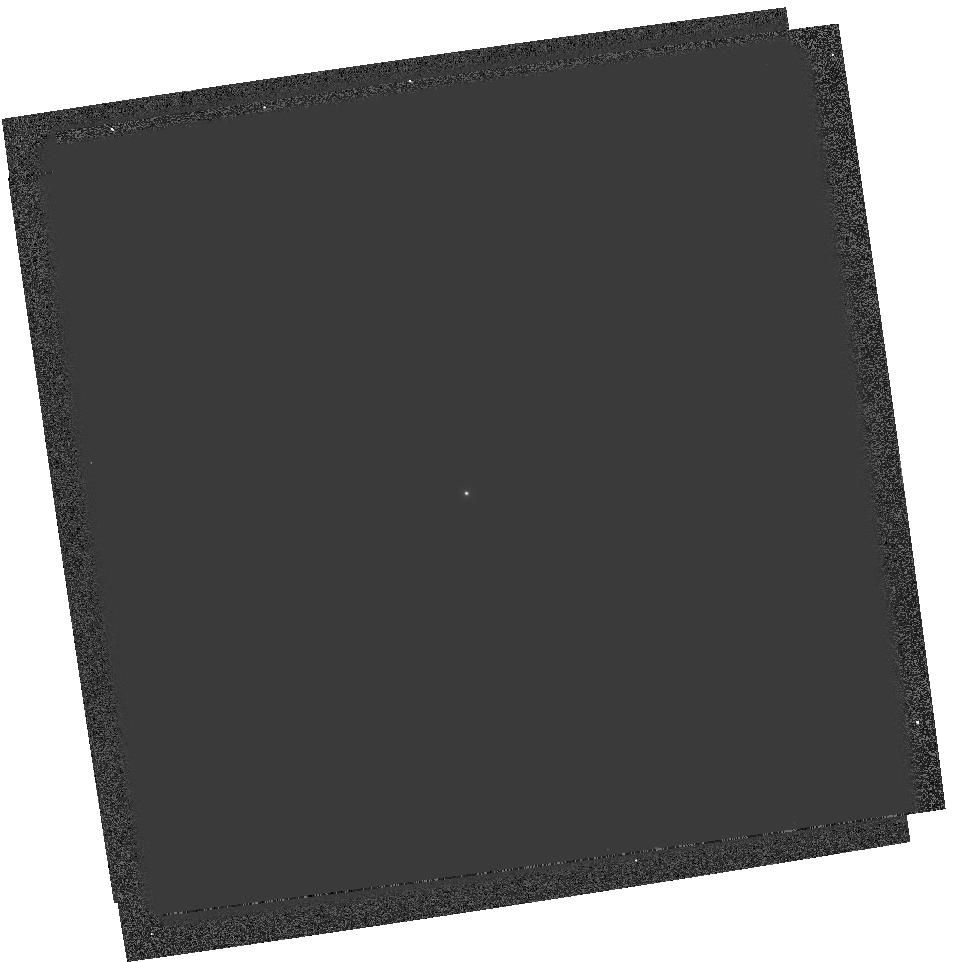
Target: GRW+70D5824. Instrument: WFPC2/PC. Filter: F170W. Exposure: 3 min. Observation ID: hst_6186_02_wfpc2_pc_f170w_u2tx02

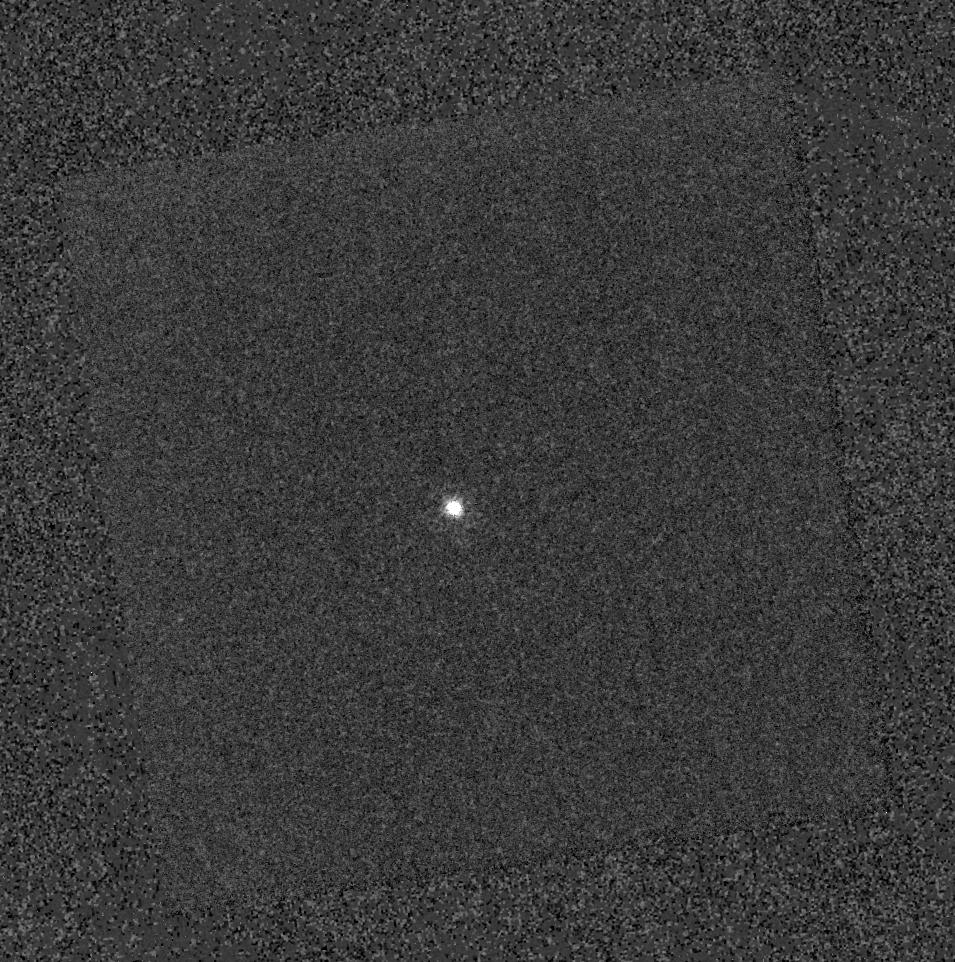
Target: GRW+70D5824. Instrument: WFPC2/PC. Filter: F375N. Exposure: 11 min. Observation ID: hst_6186_02_wfpc2_pc_f375n_u2tx02

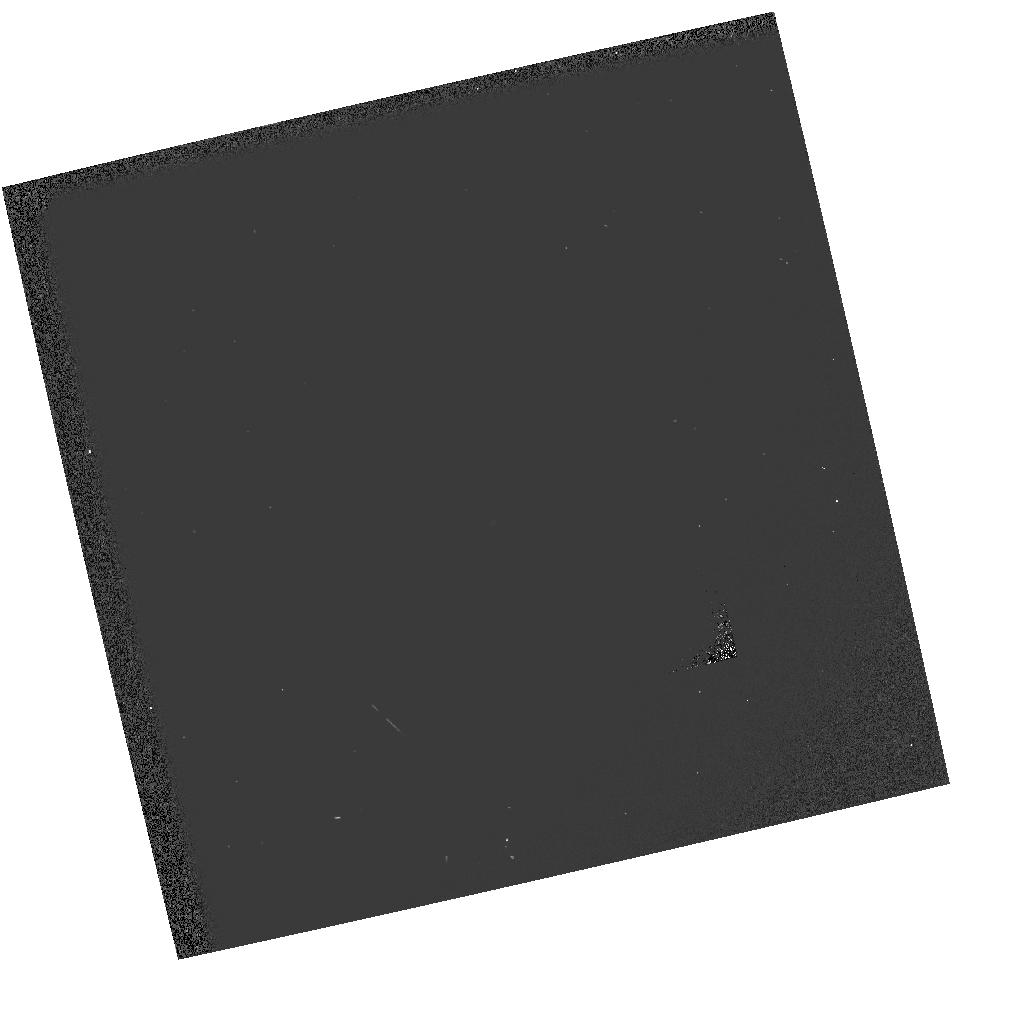
Target: GRW+70D5824. Instrument: WFPC2/PC. Filter: F130LP-F160BW. Exposure: 1 min. Observation ID: hst_6186_01_wfpc2_pc_f130lp-f160bw_u2tx01

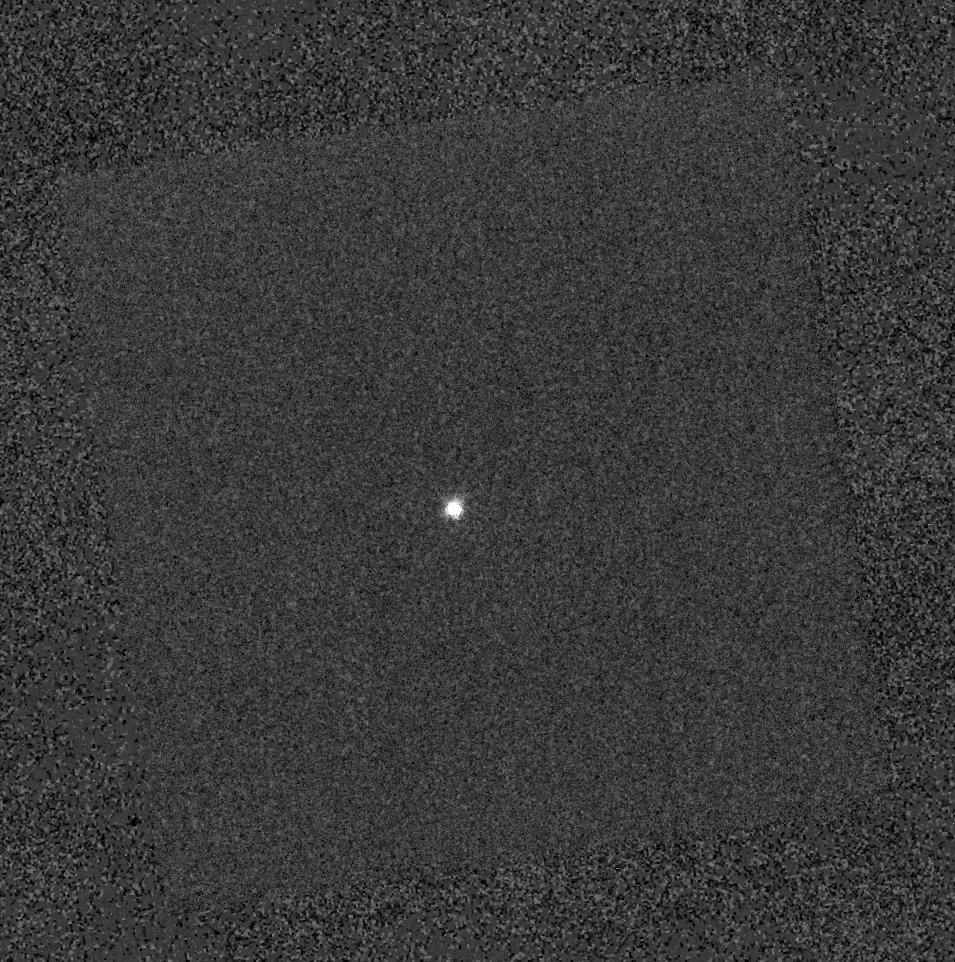
Target: GRW+70D5824. Instrument: WFPC2/PC. Filter: F390N. Exposure: 3 min. Observation ID: hst_6186_02_wfpc2_pc_f390n_u2tx02

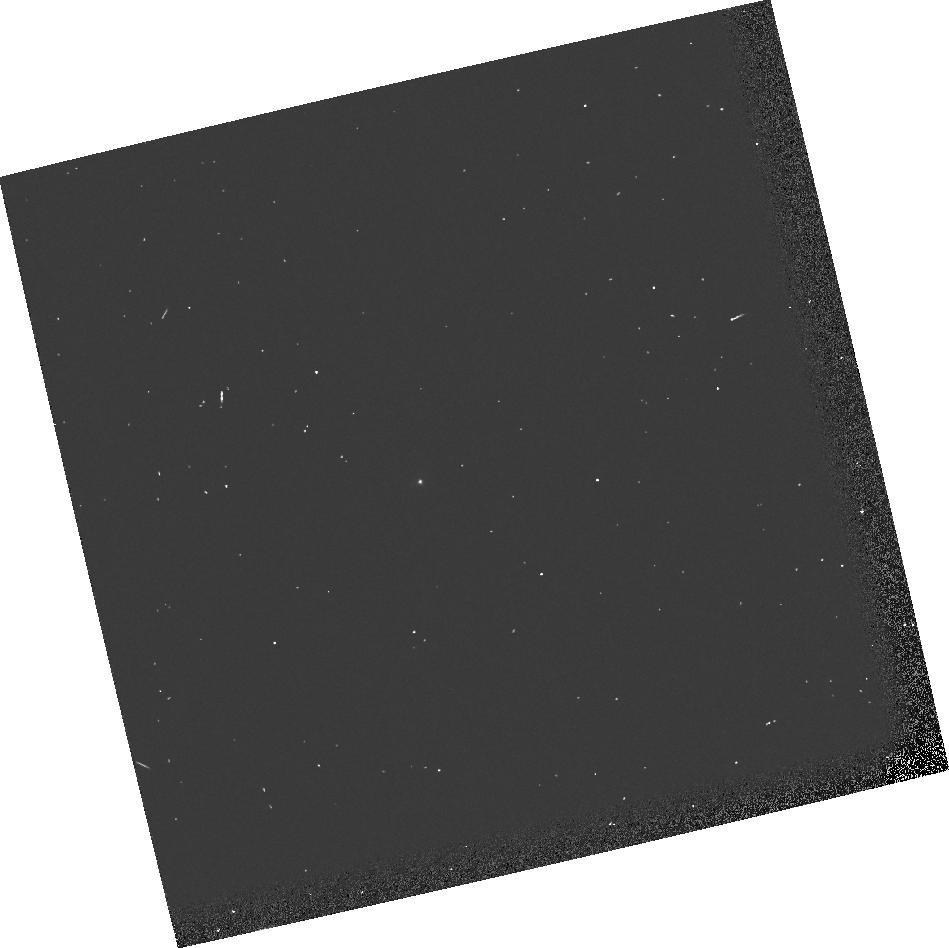
Target: GRW+70D5824. Instrument: WFPC2/PC. Filter: F160BW. Exposure: 2 min. Observation ID: u2tx0103t

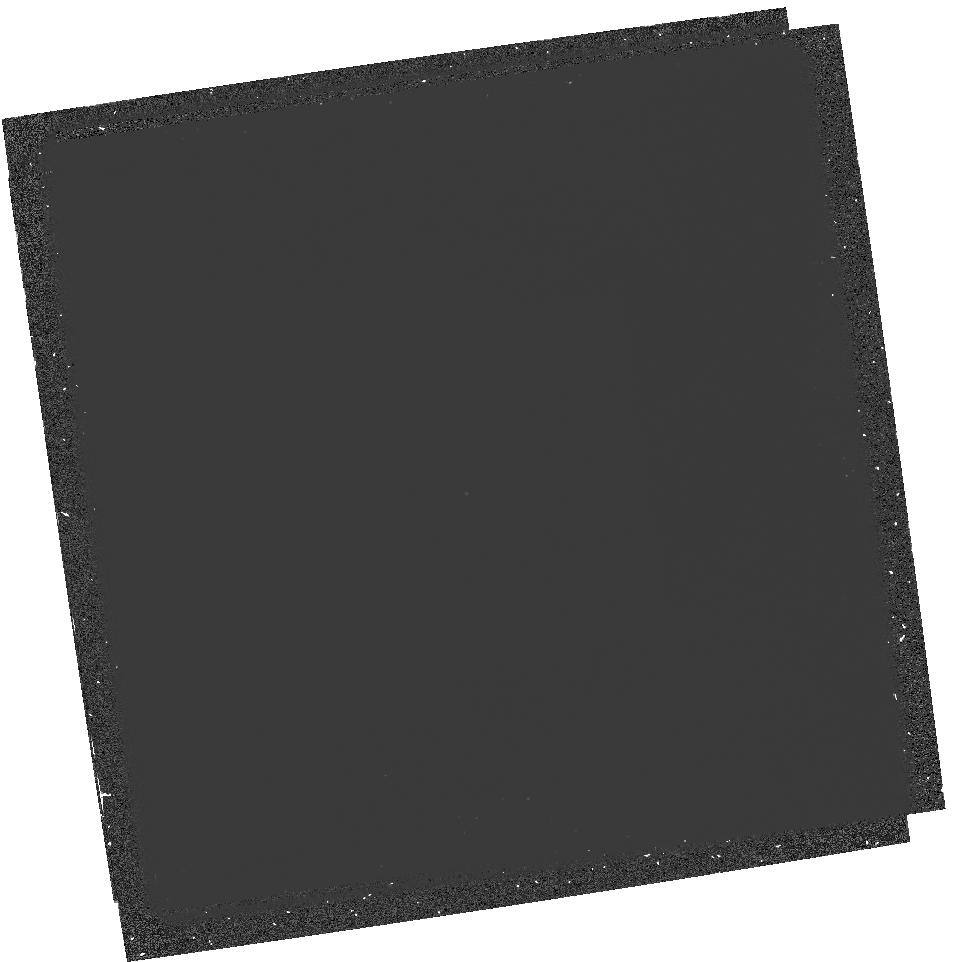
Target: GRW+70D5824. Instrument: WFPC2/PC. Filter: F160BW-F185W. Exposure: 17 min. Observation ID: hst_6186_02_wfpc2_pc_f160bw-f185w_u2tx02

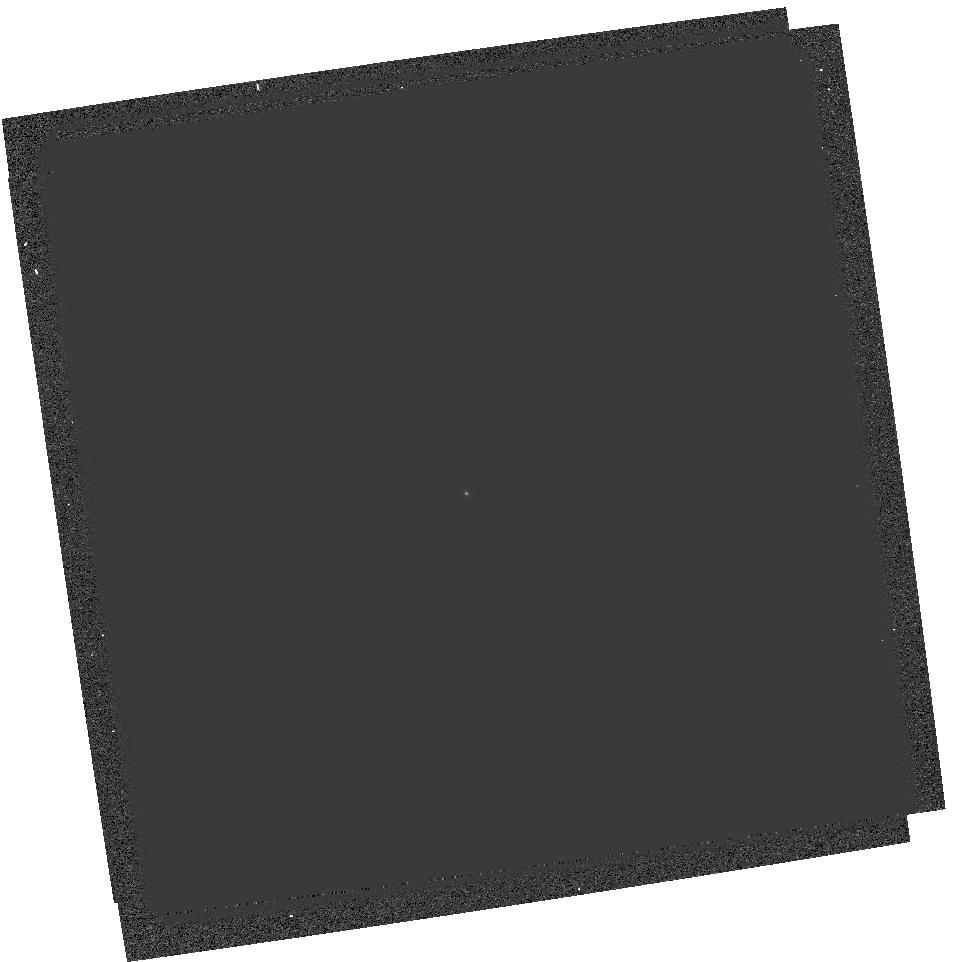
Target: GRW+70D5824. Instrument: WFPC2/PC. Filter: F185W. Exposure: 3 min. Observation ID: hst_6186_02_wfpc2_pc_f185w_u2tx02

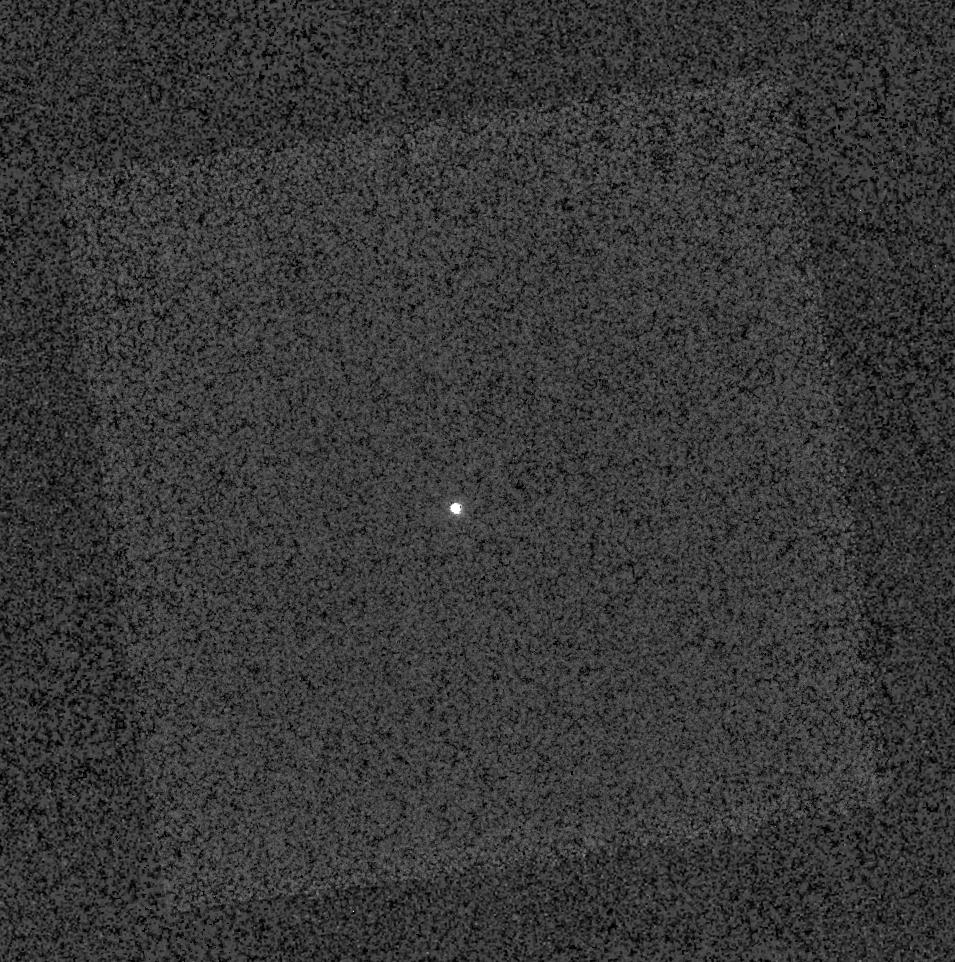
Target: GRW+70D5824. Instrument: WFPC2/PC. Filter: F343N. Exposure: 11 min. Observation ID: hst_6186_02_wfpc2_pc_f343n_u2tx02

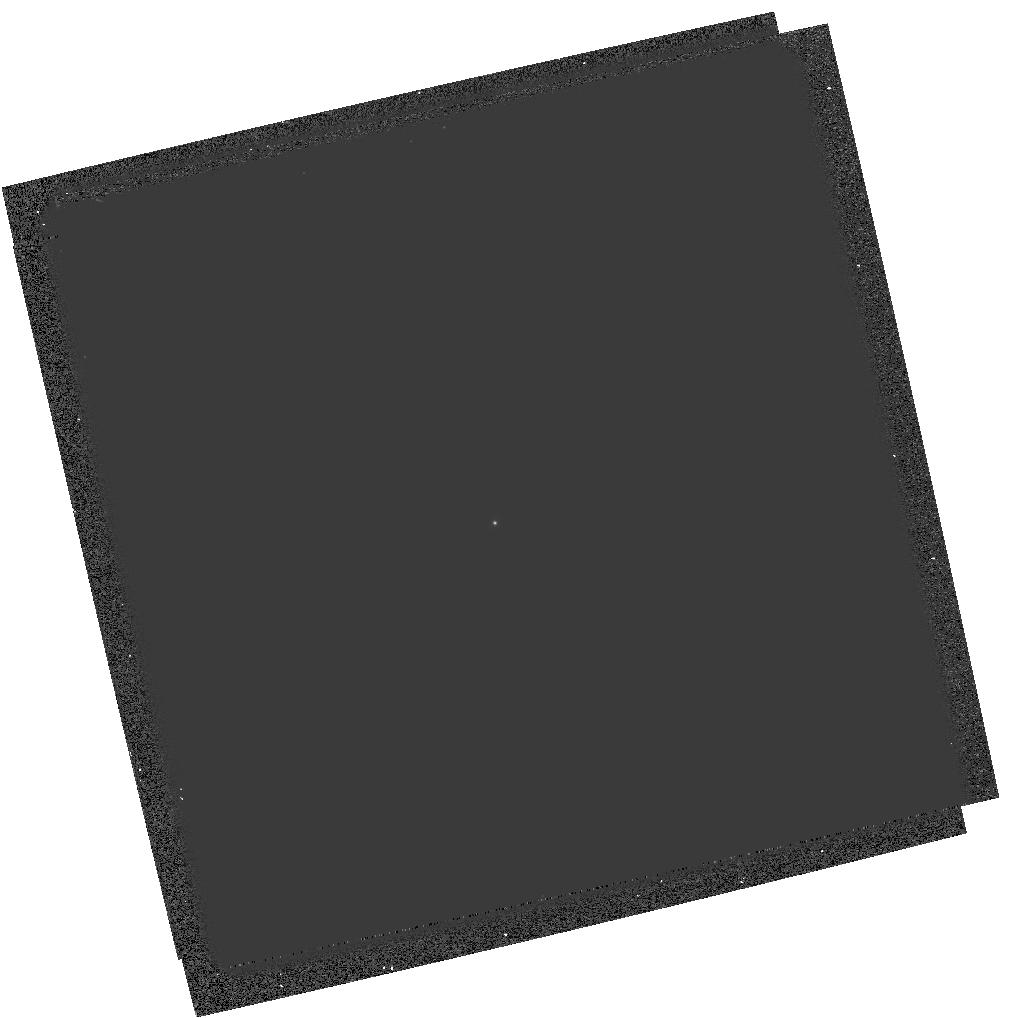
Target: GRW+70D5824. Instrument: WFPC2/PC. Filter: F218W. Exposure: 3 min. Observation ID: hst_6186_01_wfpc2_pc_f218w_u2tx01

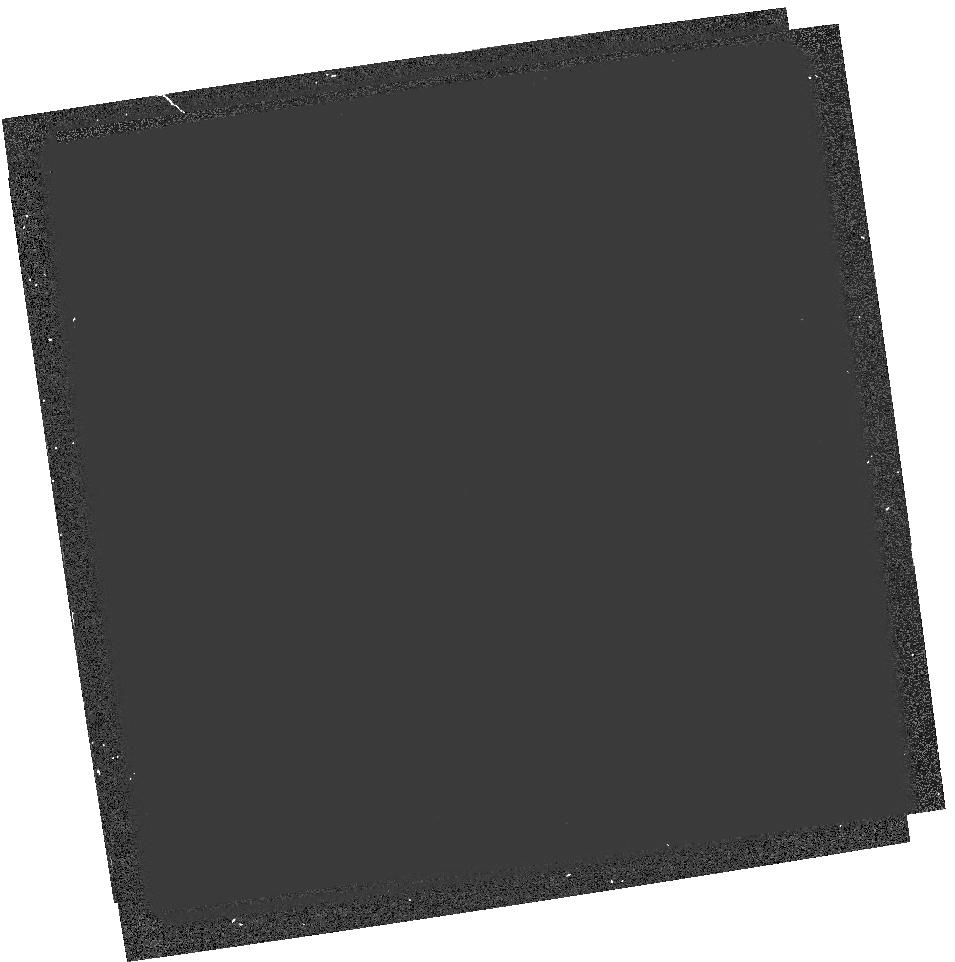
Target: GRW+70D5824. Instrument: WFPC2/PC. Filter: F160BW-F165LP. Exposure: 7 min. Observation ID: hst_6186_02_wfpc2_pc_f160bw-f165lp_u2tx02

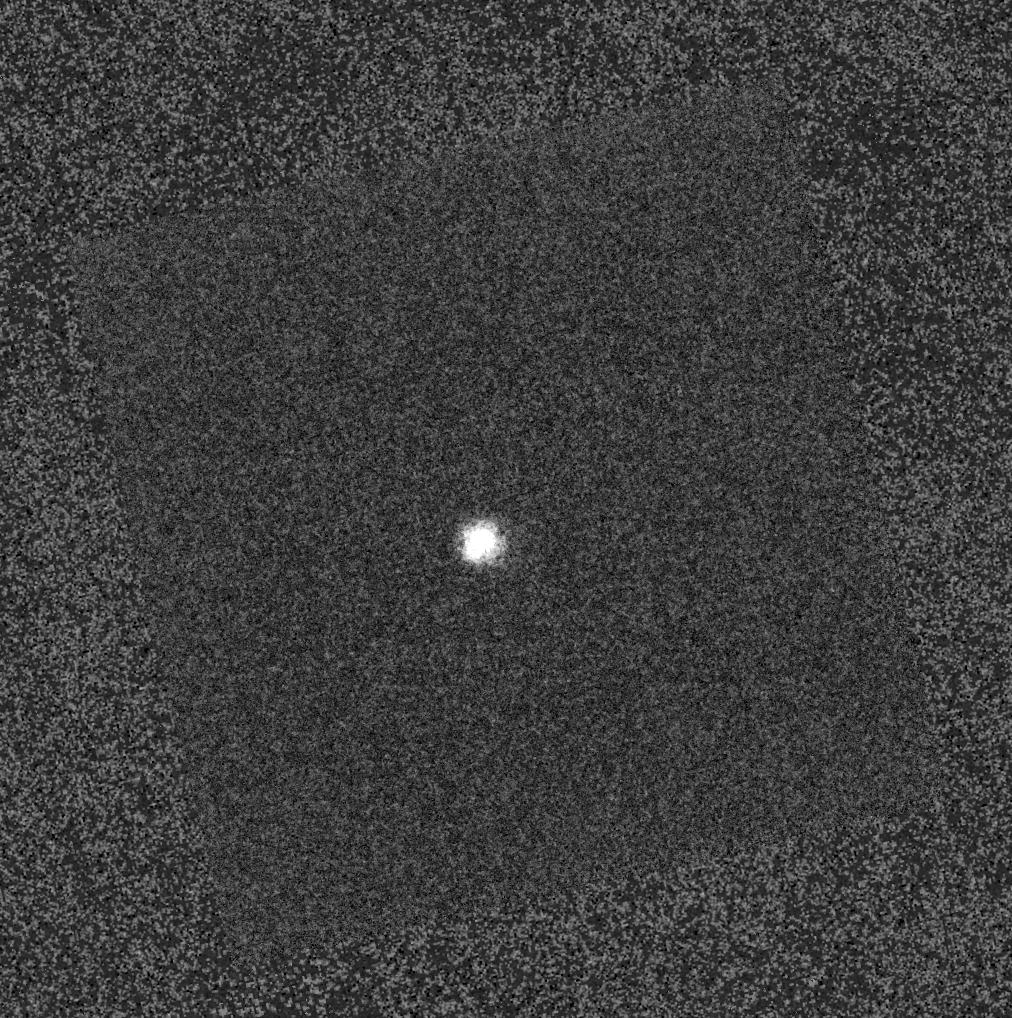
Target: GRW+70D5824. Instrument: WFPC2/PC. Filter: F255W. Exposure: 3 min. Observation ID: hst_6186_01_wfpc2_pc_f255w_u2tx01

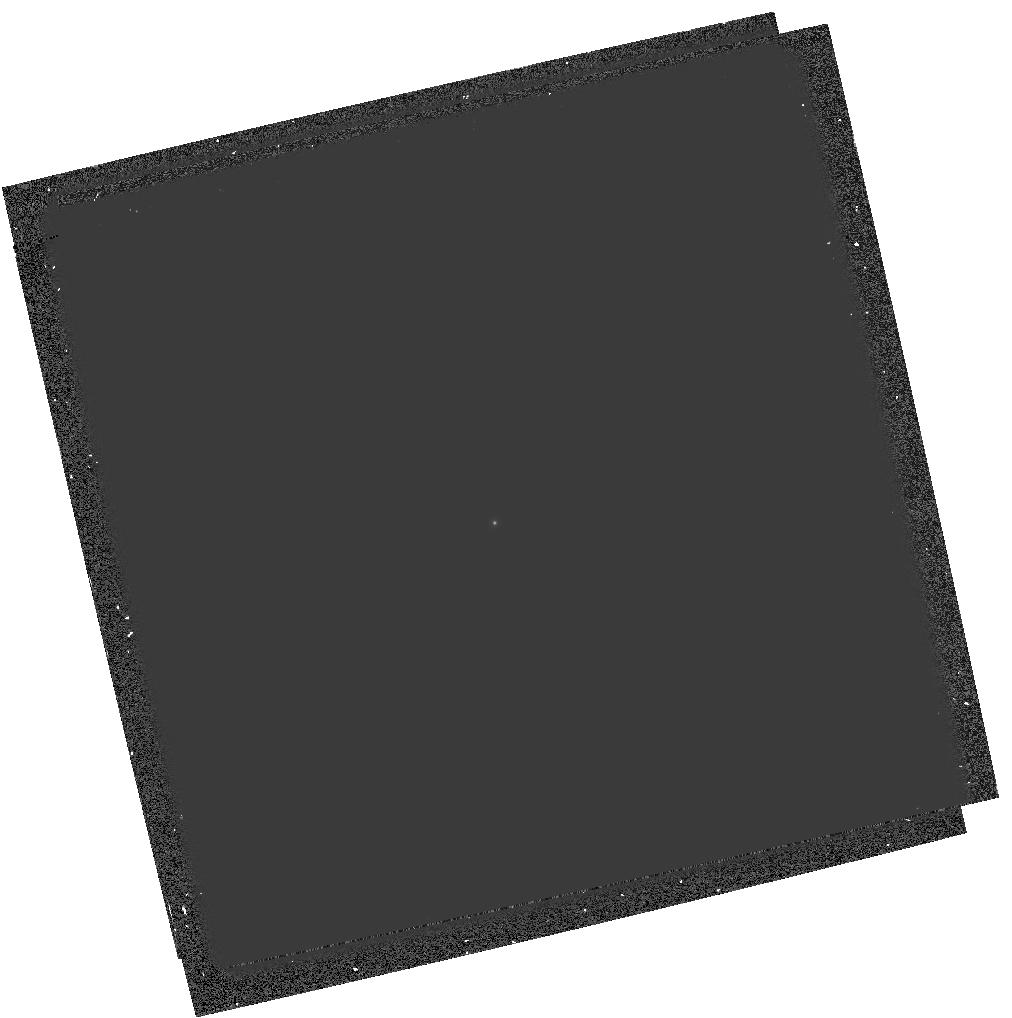
Target: GRW+70D5824. Instrument: WFPC2/PC. Filter: F122M. Exposure: 11 min. Observation ID: hst_6186_01_wfpc2_pc_f122m_u2tx01

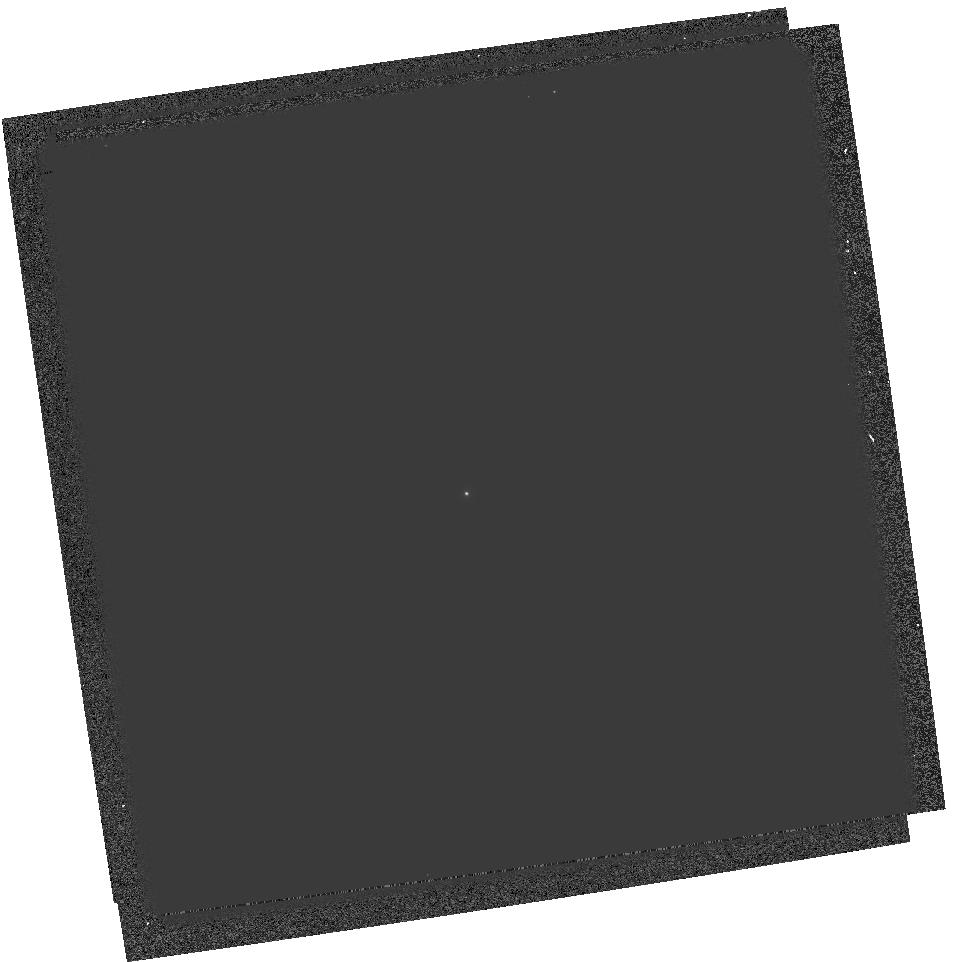
Target: GRW+70D5824. Instrument: WFPC2/PC. Filter: F218W. Exposure: 3 min. Observation ID: hst_6186_02_wfpc2_pc_f218w_u2tx02

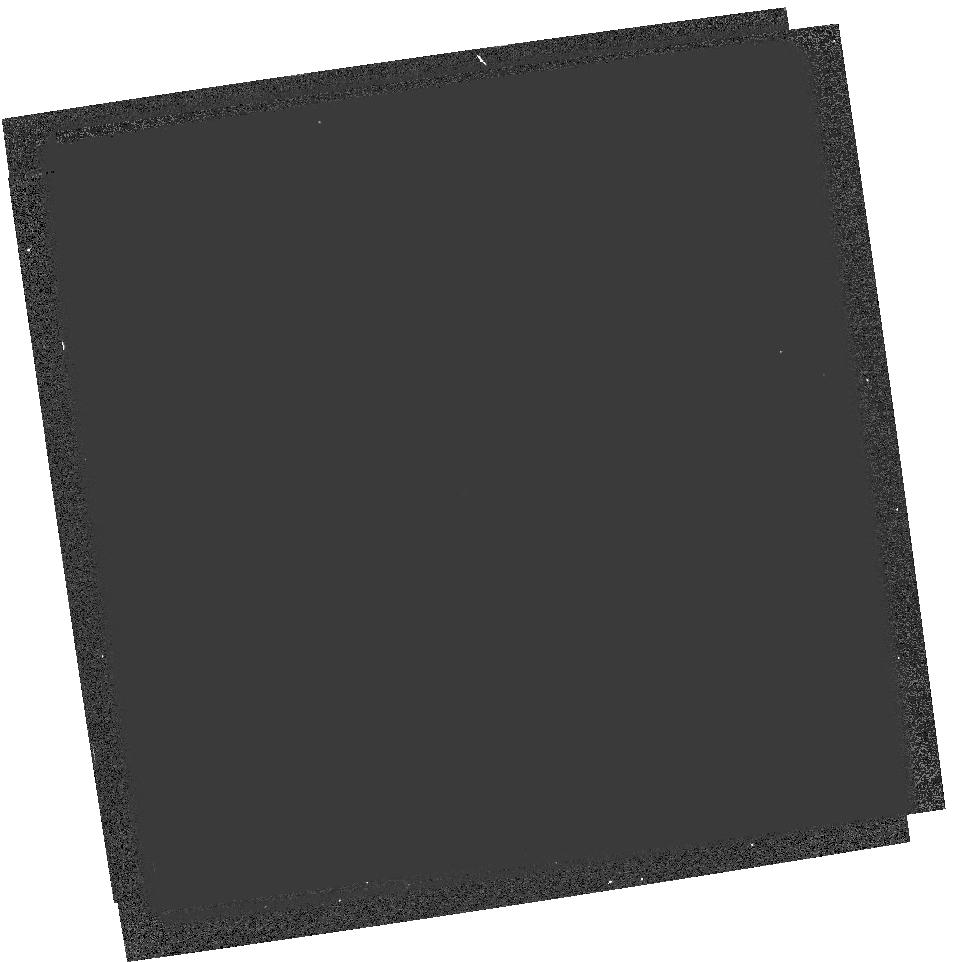
Target: GRW+70D5824. Instrument: WFPC2/PC. Filter: F130LP-F160BW. Exposure: 3 min. Observation ID: hst_6186_02_wfpc2_pc_f130lp-f160bw_u2tx02

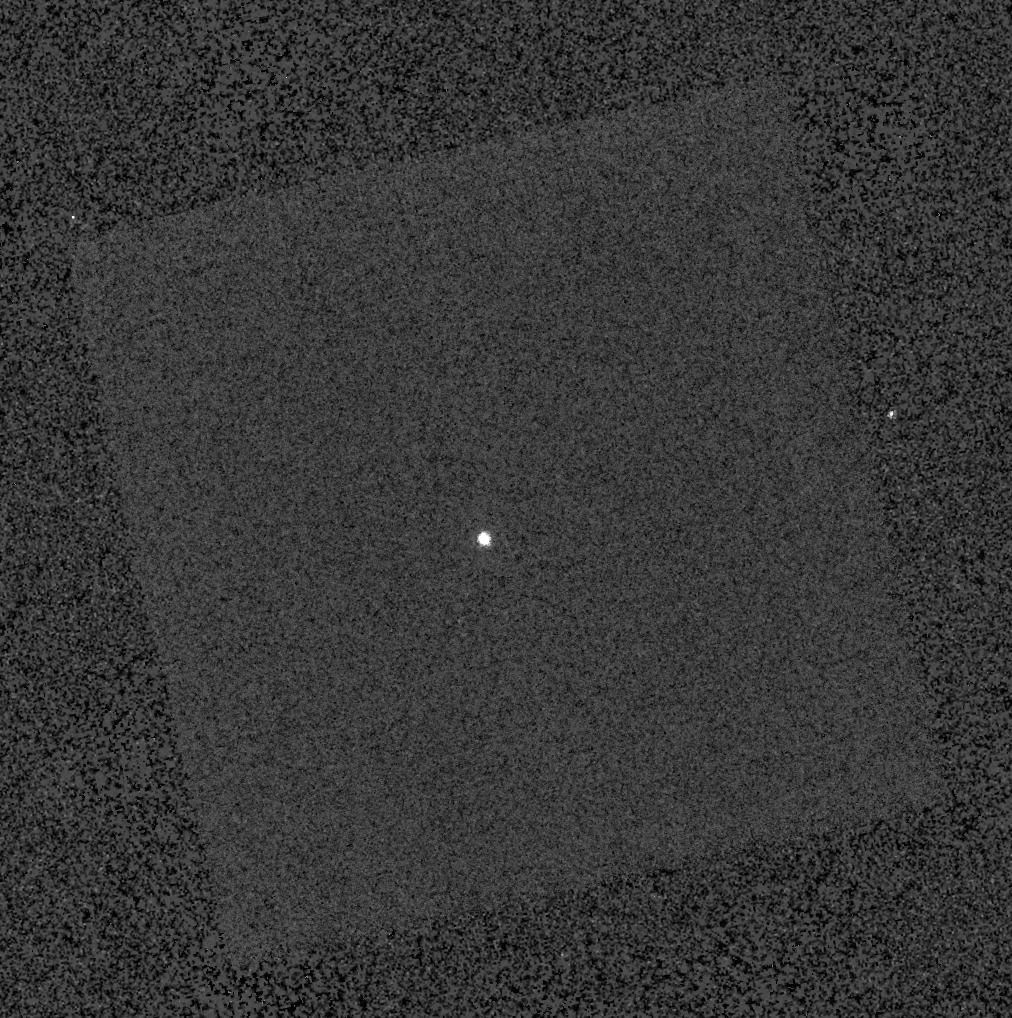
Target: GRW+70D5824. Instrument: WFPC2/PC. Filter: F343N. Exposure: 11 min. Observation ID: hst_6186_01_wfpc2_pc_f343n_u2tx01

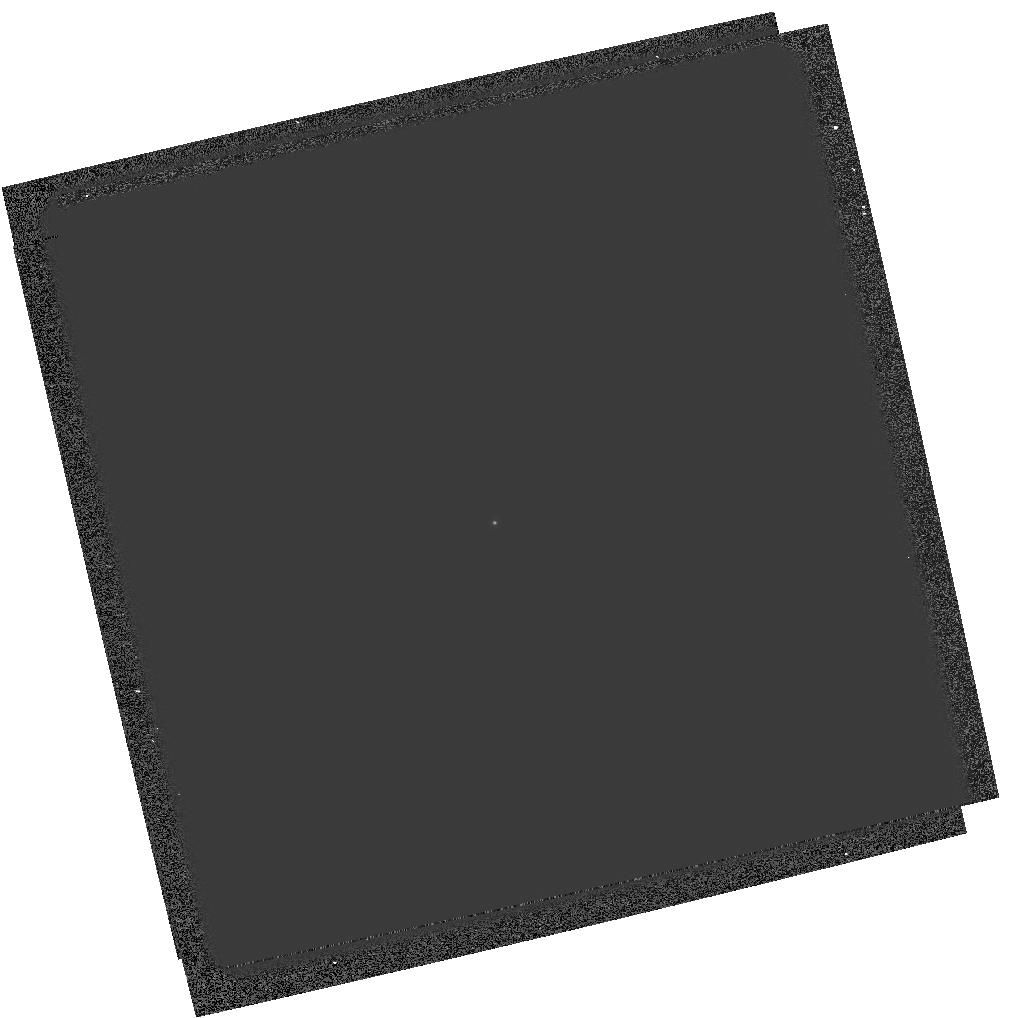
Target: GRW+70D5824. Instrument: WFPC2/PC. Filter: F185W. Exposure: 3 min. Observation ID: hst_6186_01_wfpc2_pc_f185w_u2tx01

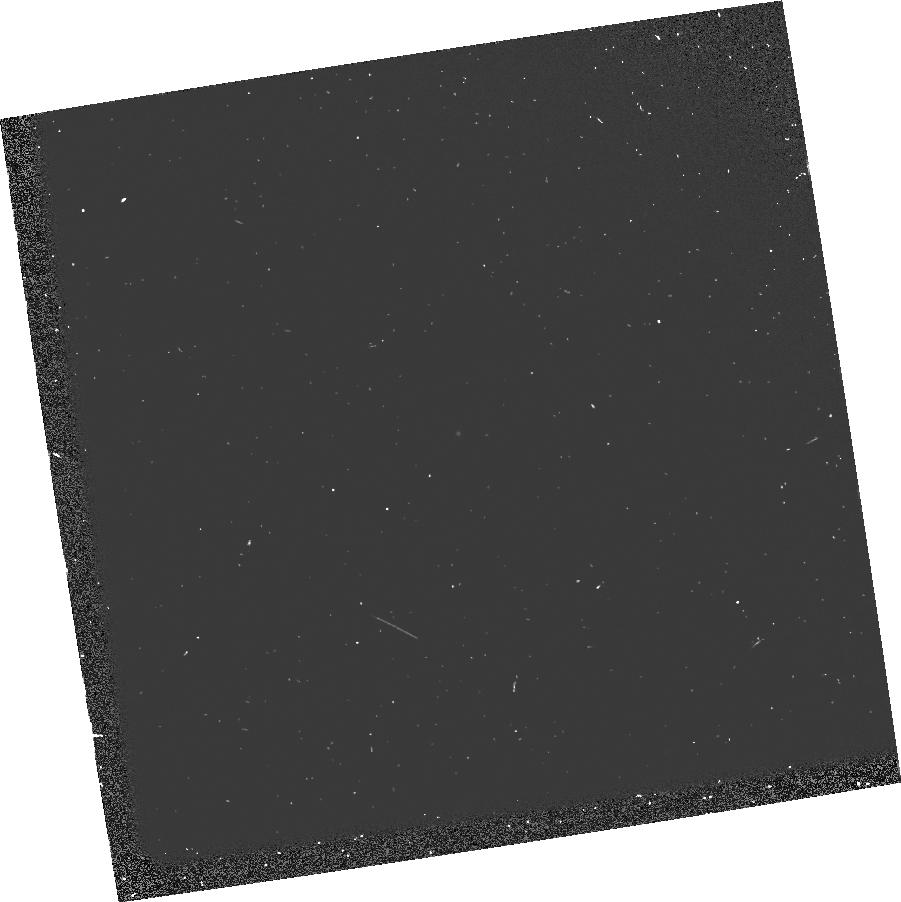
Target: GRW+70D5824. Instrument: WFPC2/PC. Filter: F160BW. Exposure: 4 min. Observation ID: u2tx021at

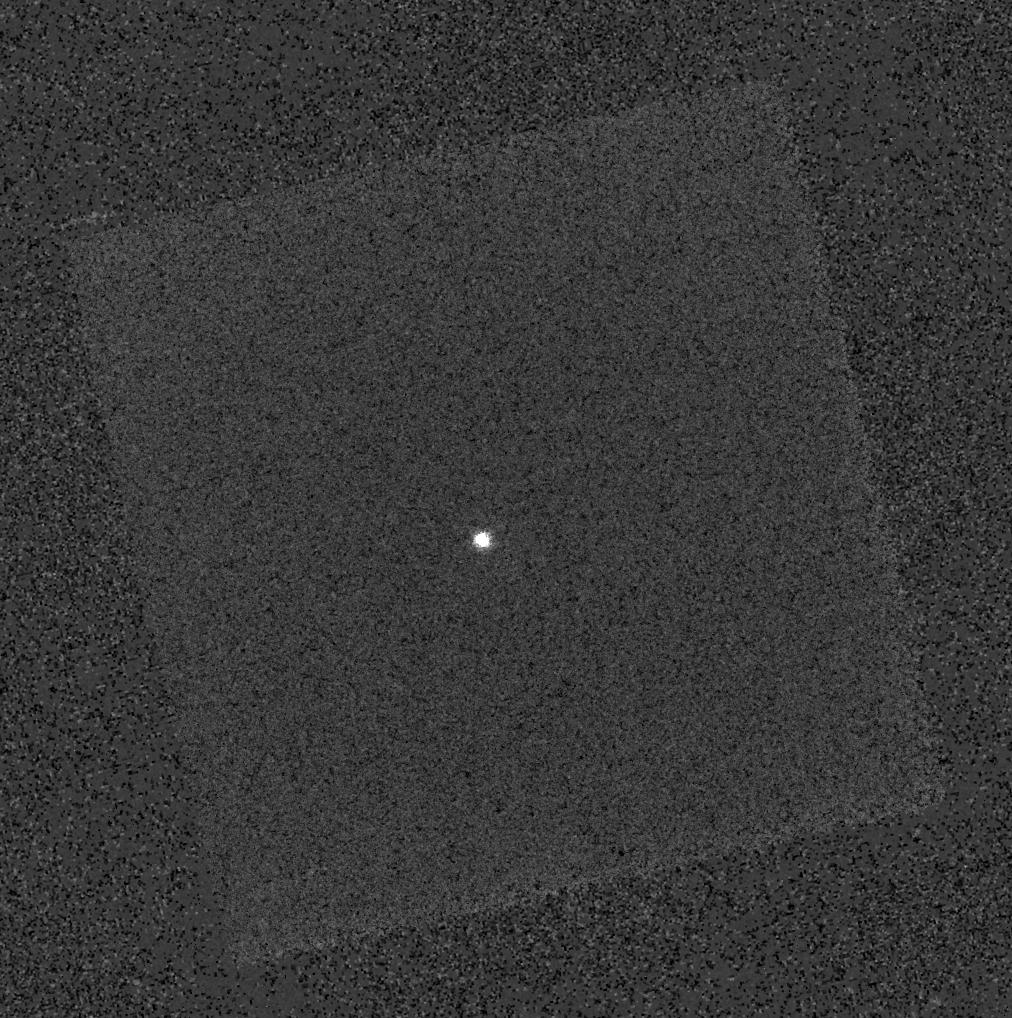
Target: GRW+70D5824. Instrument: WFPC2/PC. Filter: F390N. Exposure: 3 min. Observation ID: hst_6186_01_wfpc2_pc_f390n_u2tx01

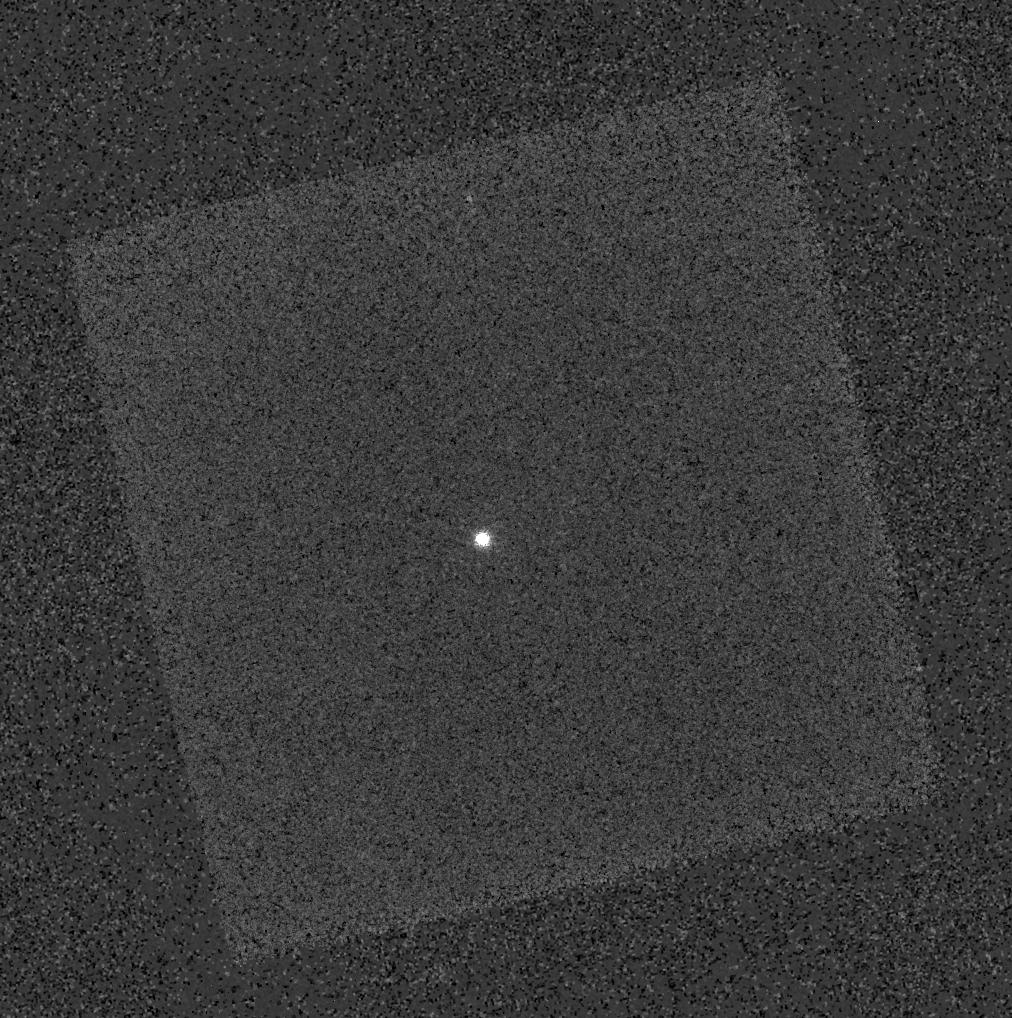
Target: GRW+70D5824. Instrument: WFPC2/PC. Filter: F375N. Exposure: 11 min. Observation ID: hst_6186_01_wfpc2_pc_f375n_u2tx01

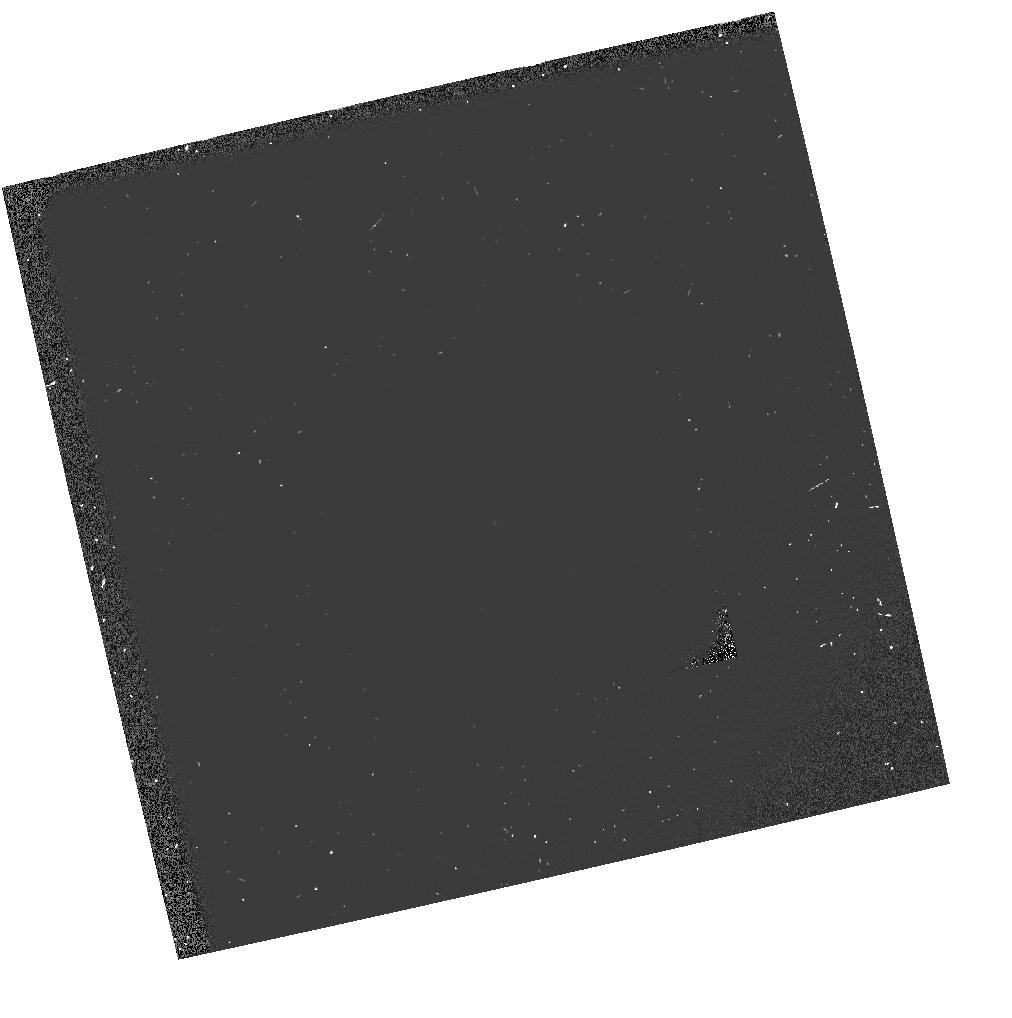
Target: GRW+70D5824. Instrument: WFPC2/PC. Filter: F160BW-F185W. Exposure: 9 min. Observation ID: hst_6186_01_wfpc2_pc_f160bw-f185w_u2tx01

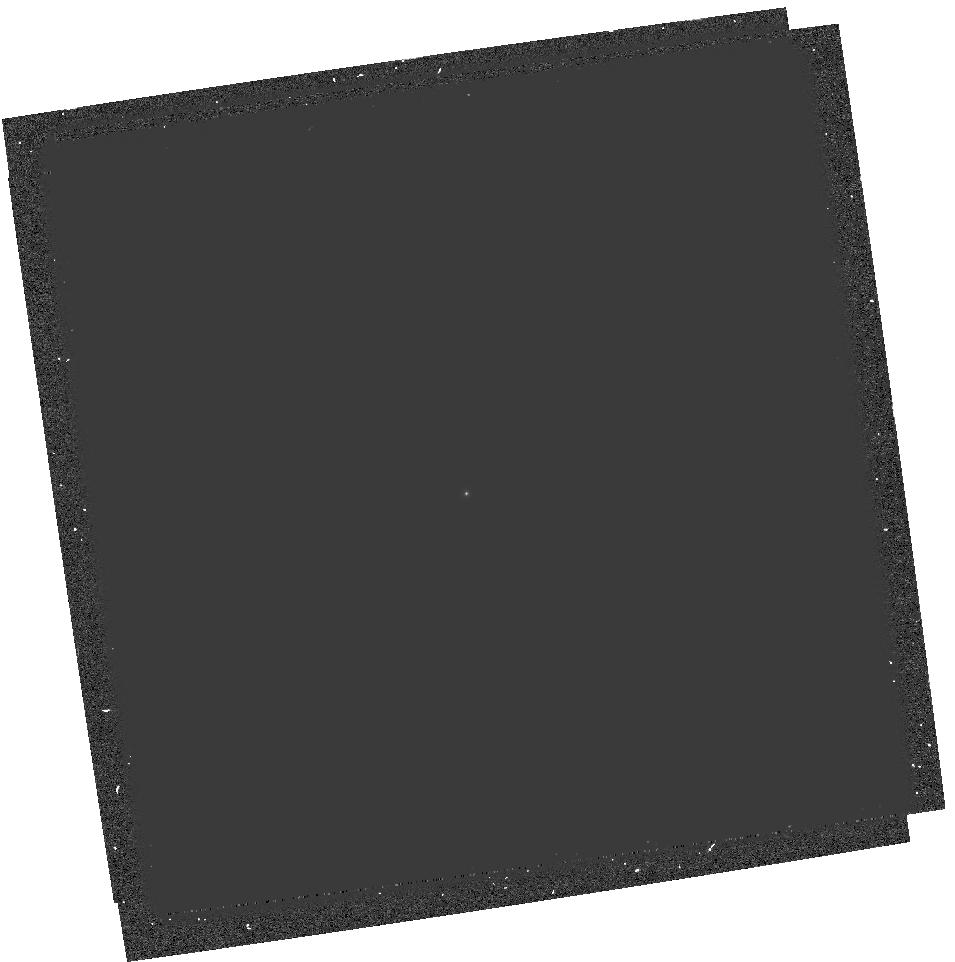
Target: GRW+70D5824. Instrument: WFPC2/PC. Filter: F122M. Exposure: 11 min. Observation ID: hst_6186_02_wfpc2_pc_f122m_u2tx02

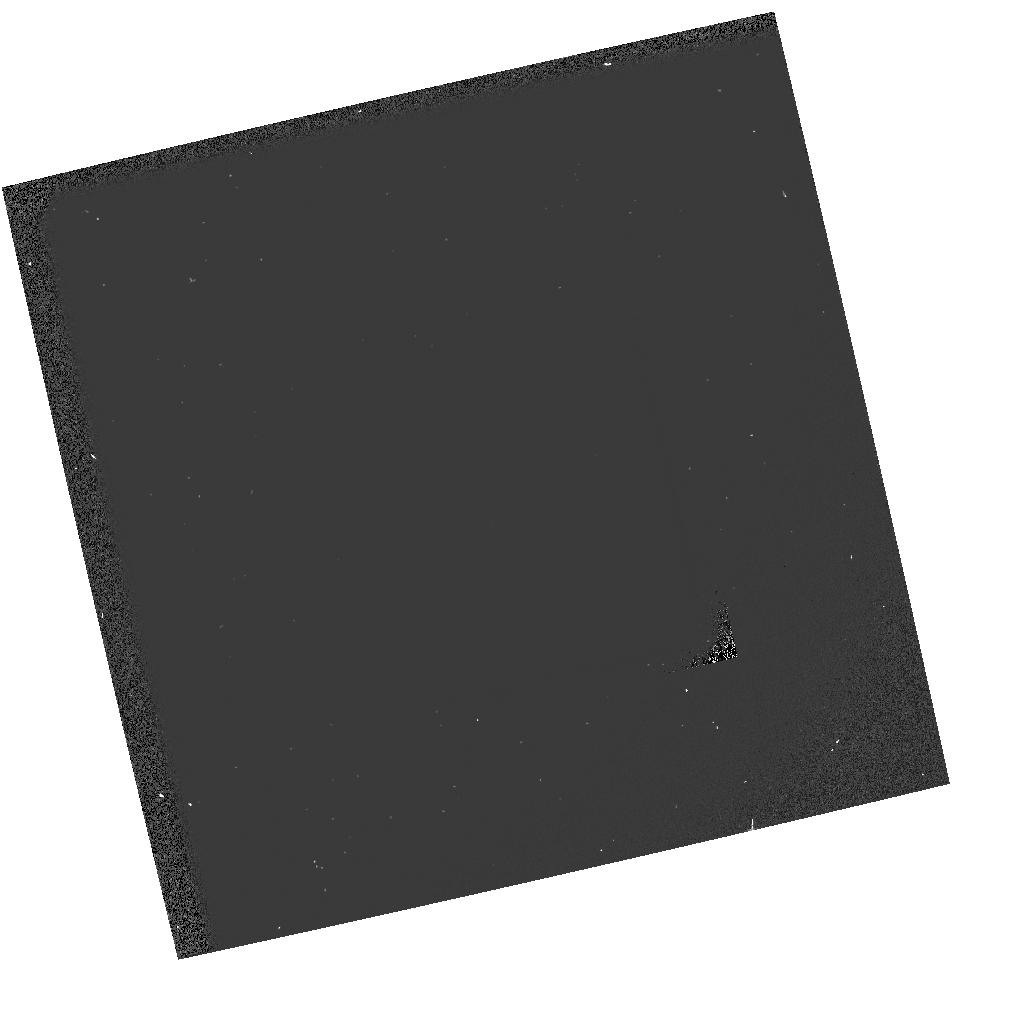
Target: GRW+70D5824. Instrument: WFPC2/PC. Filter: F160BW-F165LP. Exposure: 3 min. Observation ID: hst_6186_01_wfpc2_pc_f160bw-f165lp_u2tx01

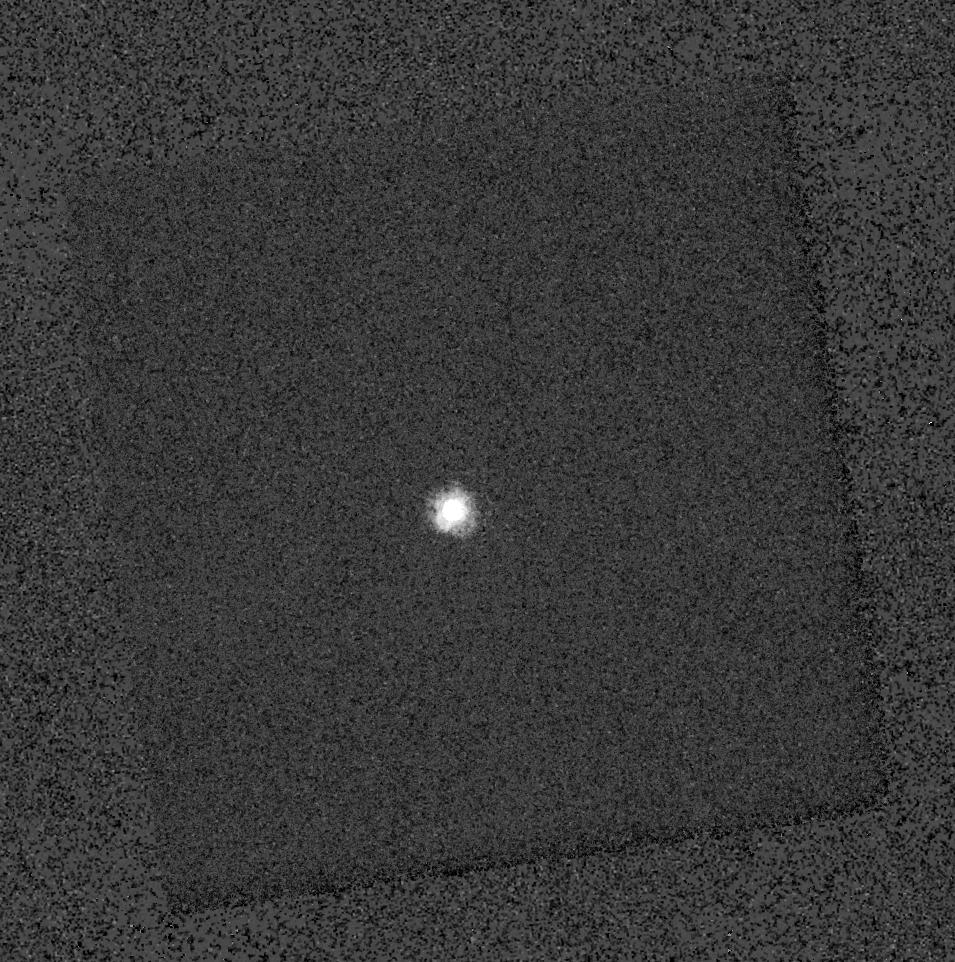
Target: GRW+70D5824. Instrument: WFPC2/PC. Filter: F255W. Exposure: 3 min. Observation ID: hst_6186_02_wfpc2_pc_f255w_u2tx02

UV THROUGHPUT (PI: Casertano, Stefano)

GRW+70d5824 is observed shortly before and after a DECON through all the UV filters in each chip and through F160BW crossed with F130LP, F185LP, and F165LP (where applicable) to determine the wavelength dependence of the throughput across the bandpass (hence color terms). Based on no particular cycle 4 program, this program is designed to better characterize the spectral response curve in the UV, and the spectral shape introduced by the contamination. Overall discrepencies between the updated synthetic photometric products and the results of this test should be 1-2% rms. This does not mean that the UV throughput will be known to this accuracy primarily because of uncertainties in the flux calibration of the standard used (5%) uncertainties in the UV flatfields (maybe 3% near the chip center), and time dependent contamination corrections (3% error), and uncertainties in the CTE correction (2%). The derived UV absolute photometry accuracy at the center of the chips should therefore be about 10%. After pipeline processing, each image will be reduced by aperture photometry. The throughput curves and their normalizations can be updated by trial and error. Expected to run 8/95. NOTE: crossed filters exposures should be observed in ALL chips after decontamination, but just in WF3 before decontamination.